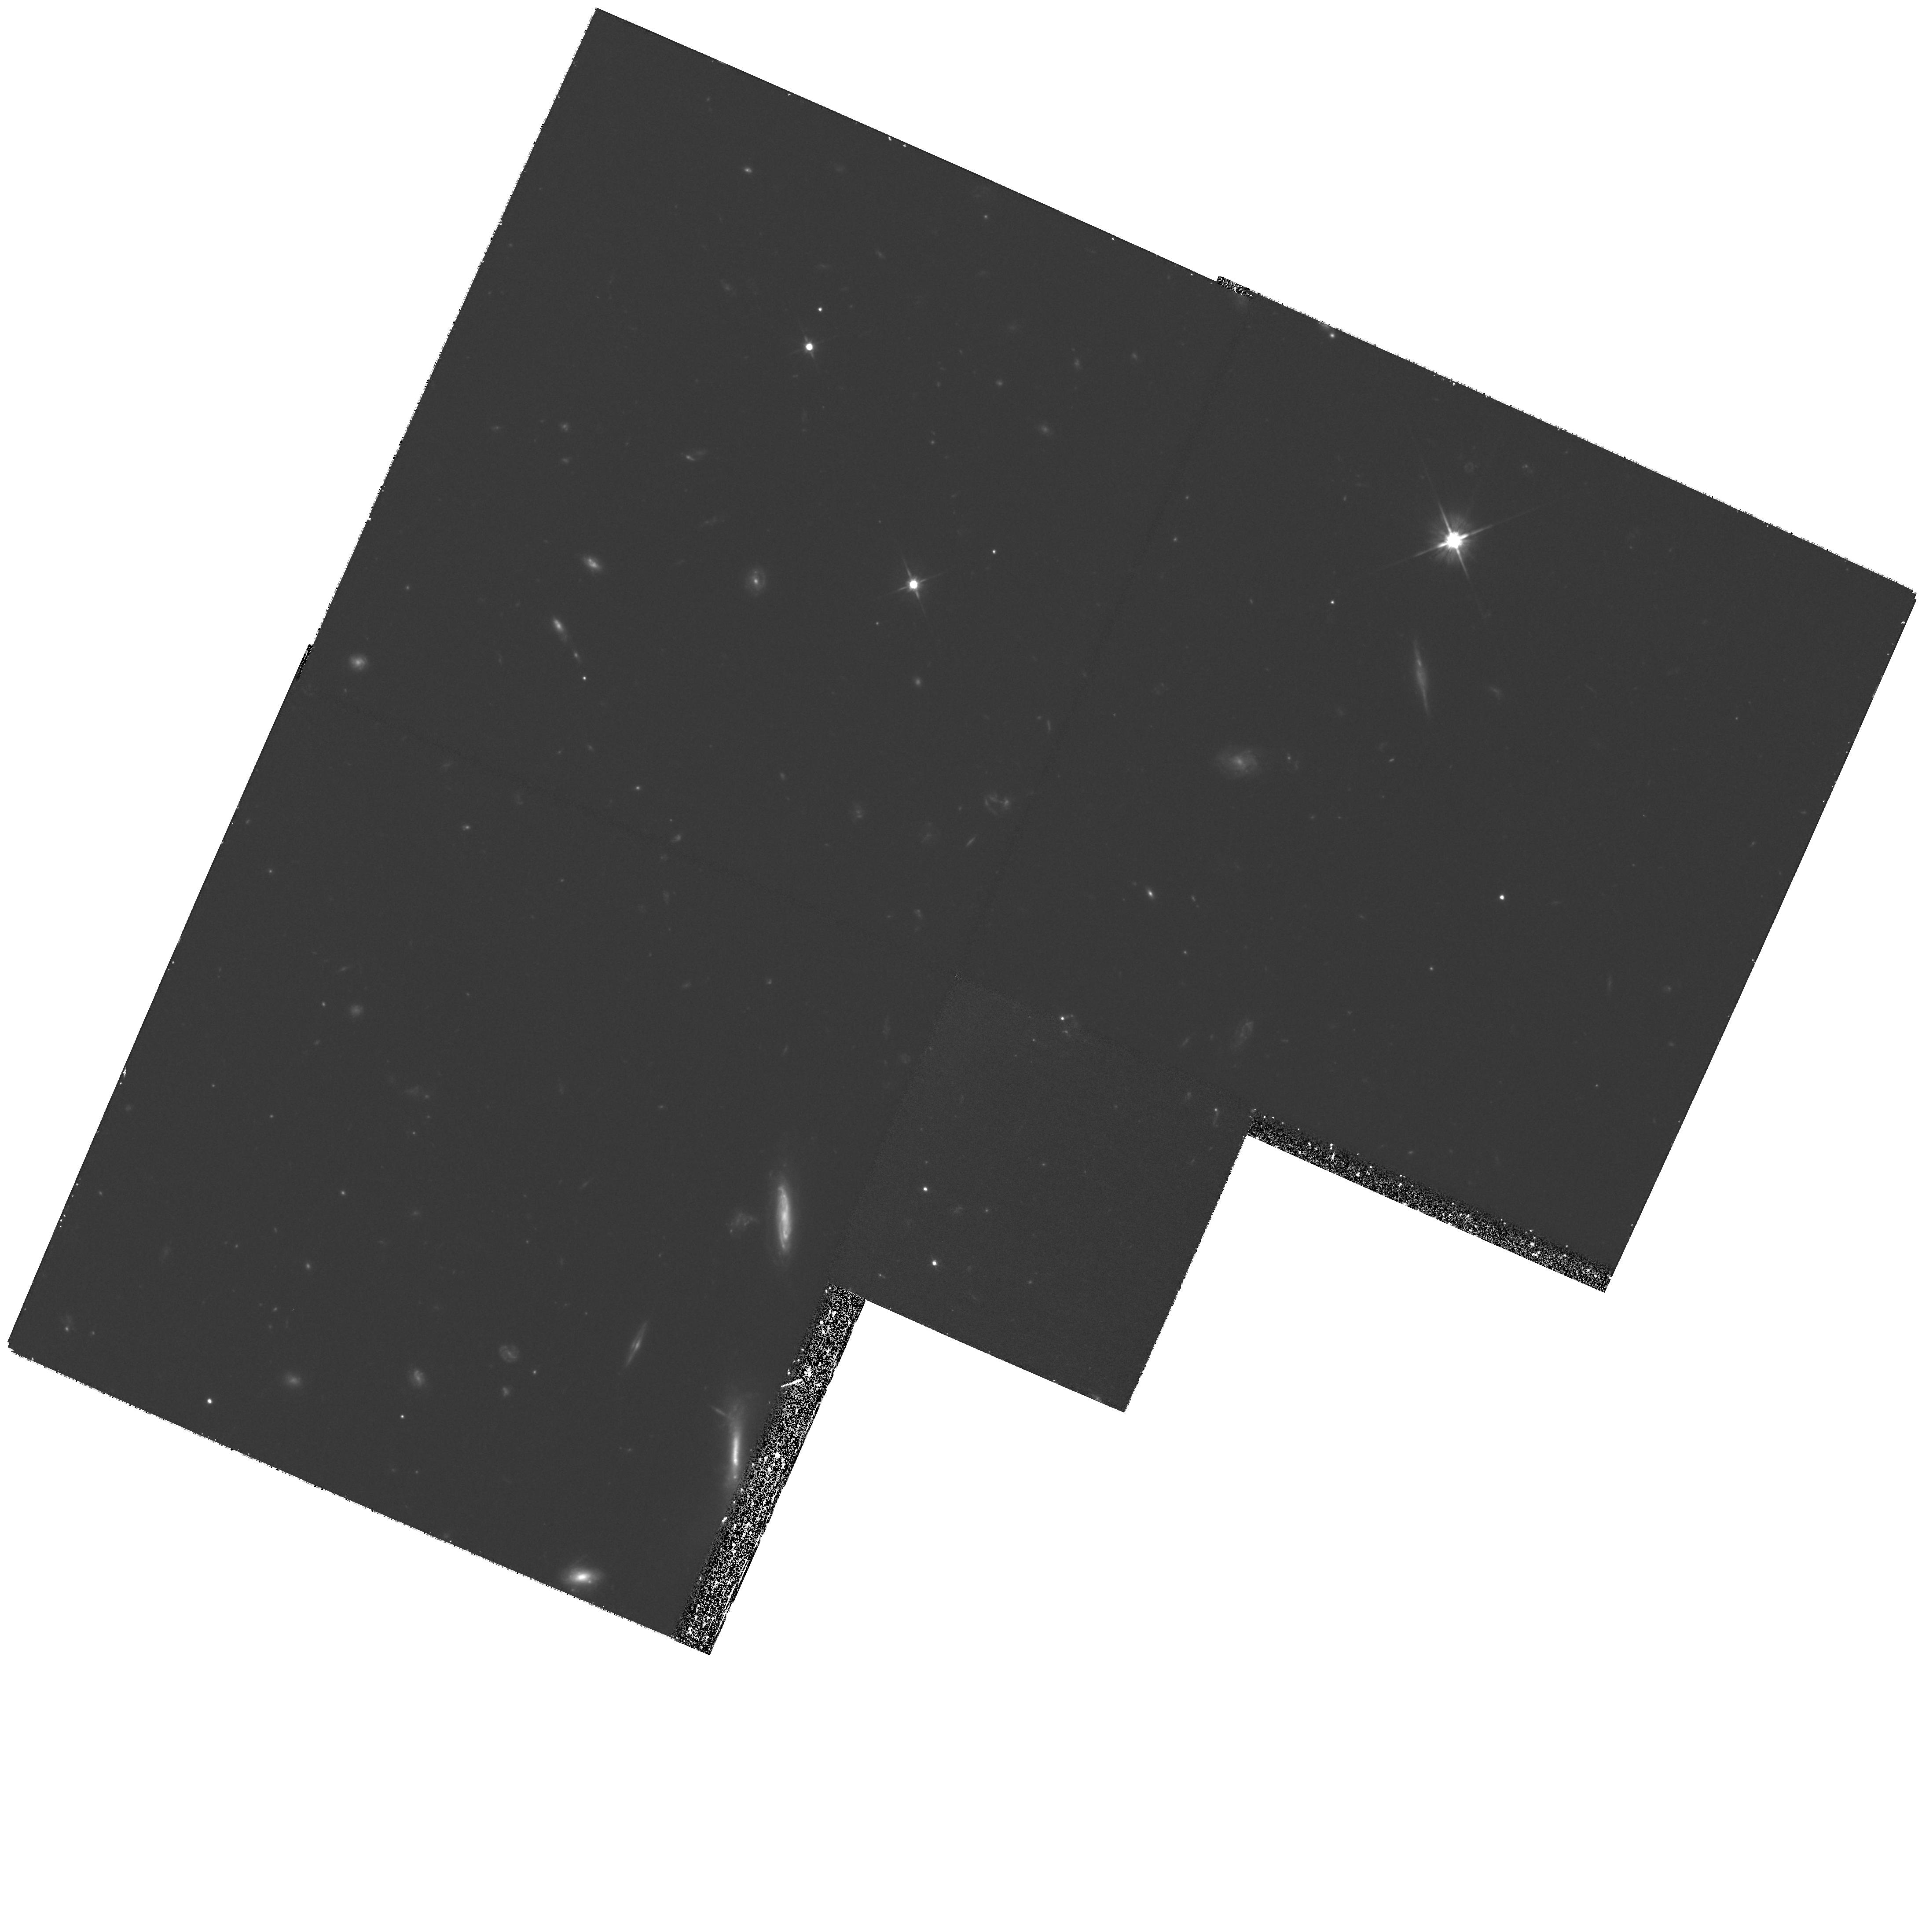
Target: FIELD-1417+52. Instrument: WFPC2/PC. Filter: F606W. Exposure: 2 h. Observation ID: hst_8698_74_wfpc2_pc_f606w_u65l74

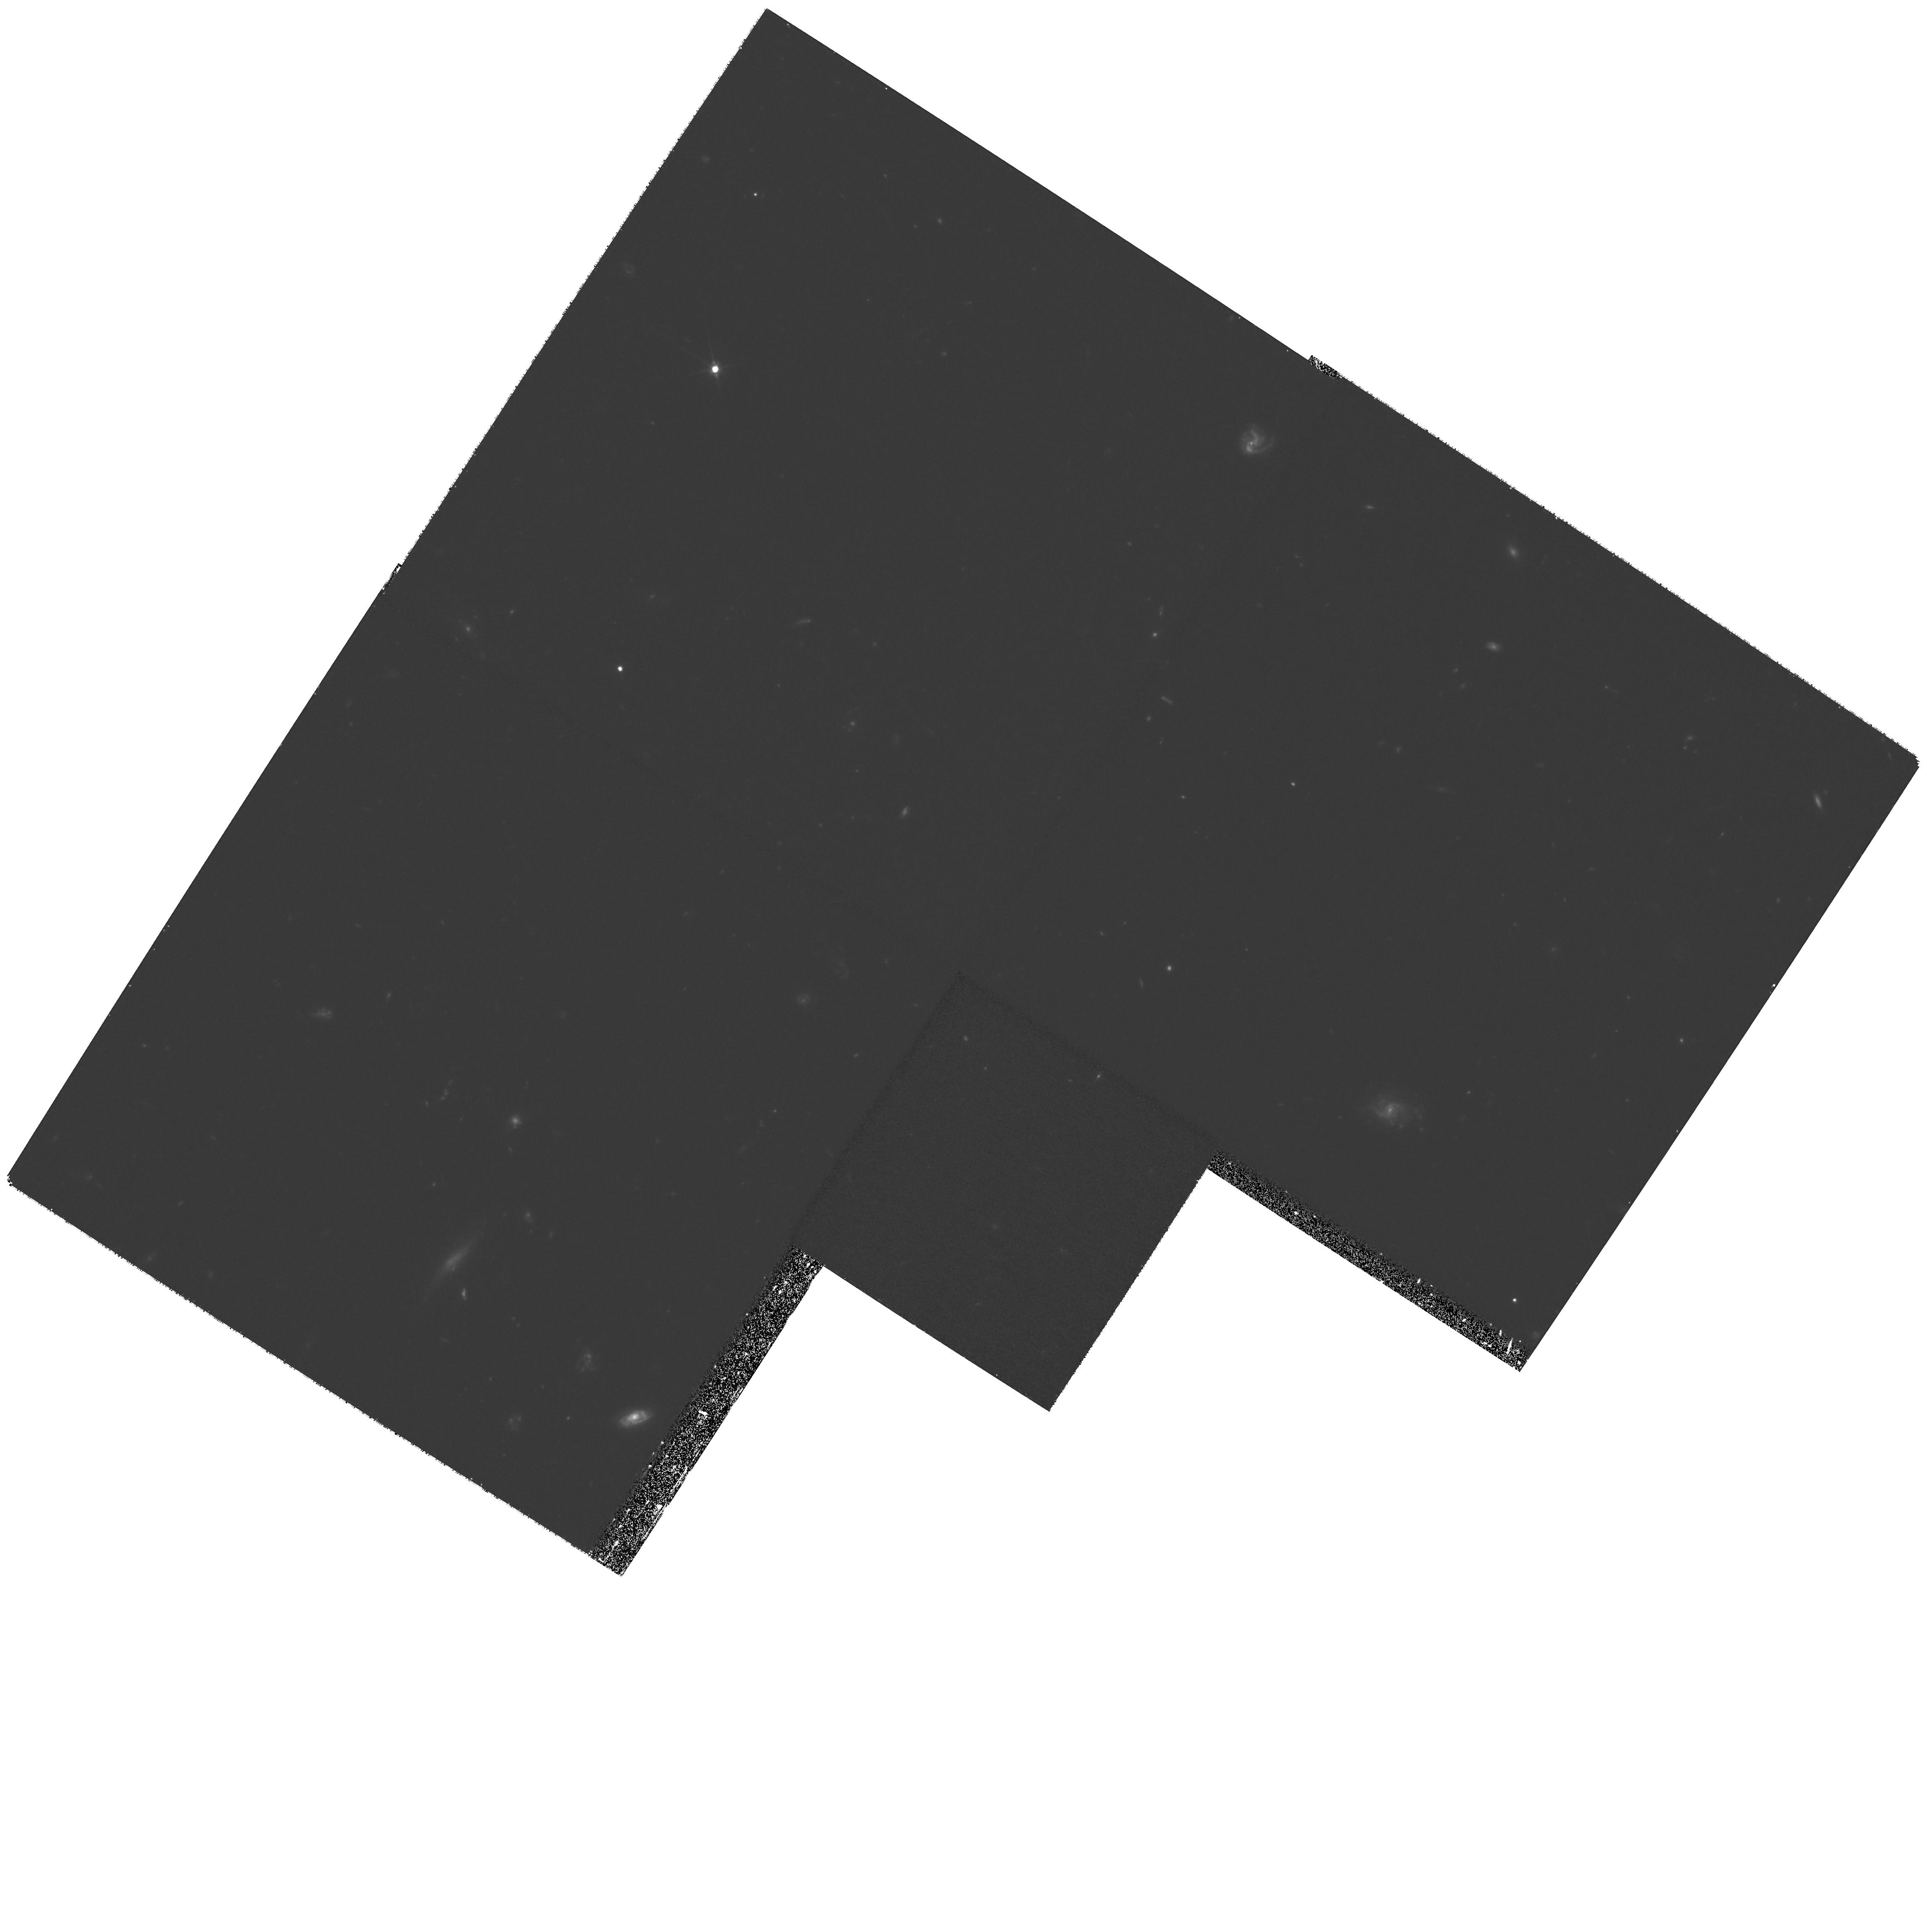
Target: FIELD-141731+522622. Instrument: WFPC2/PC. Filter: F606W. Exposure: 1.2 h. Observation ID: hst_8698_61_wfpc2_pc_f606w_u65l61

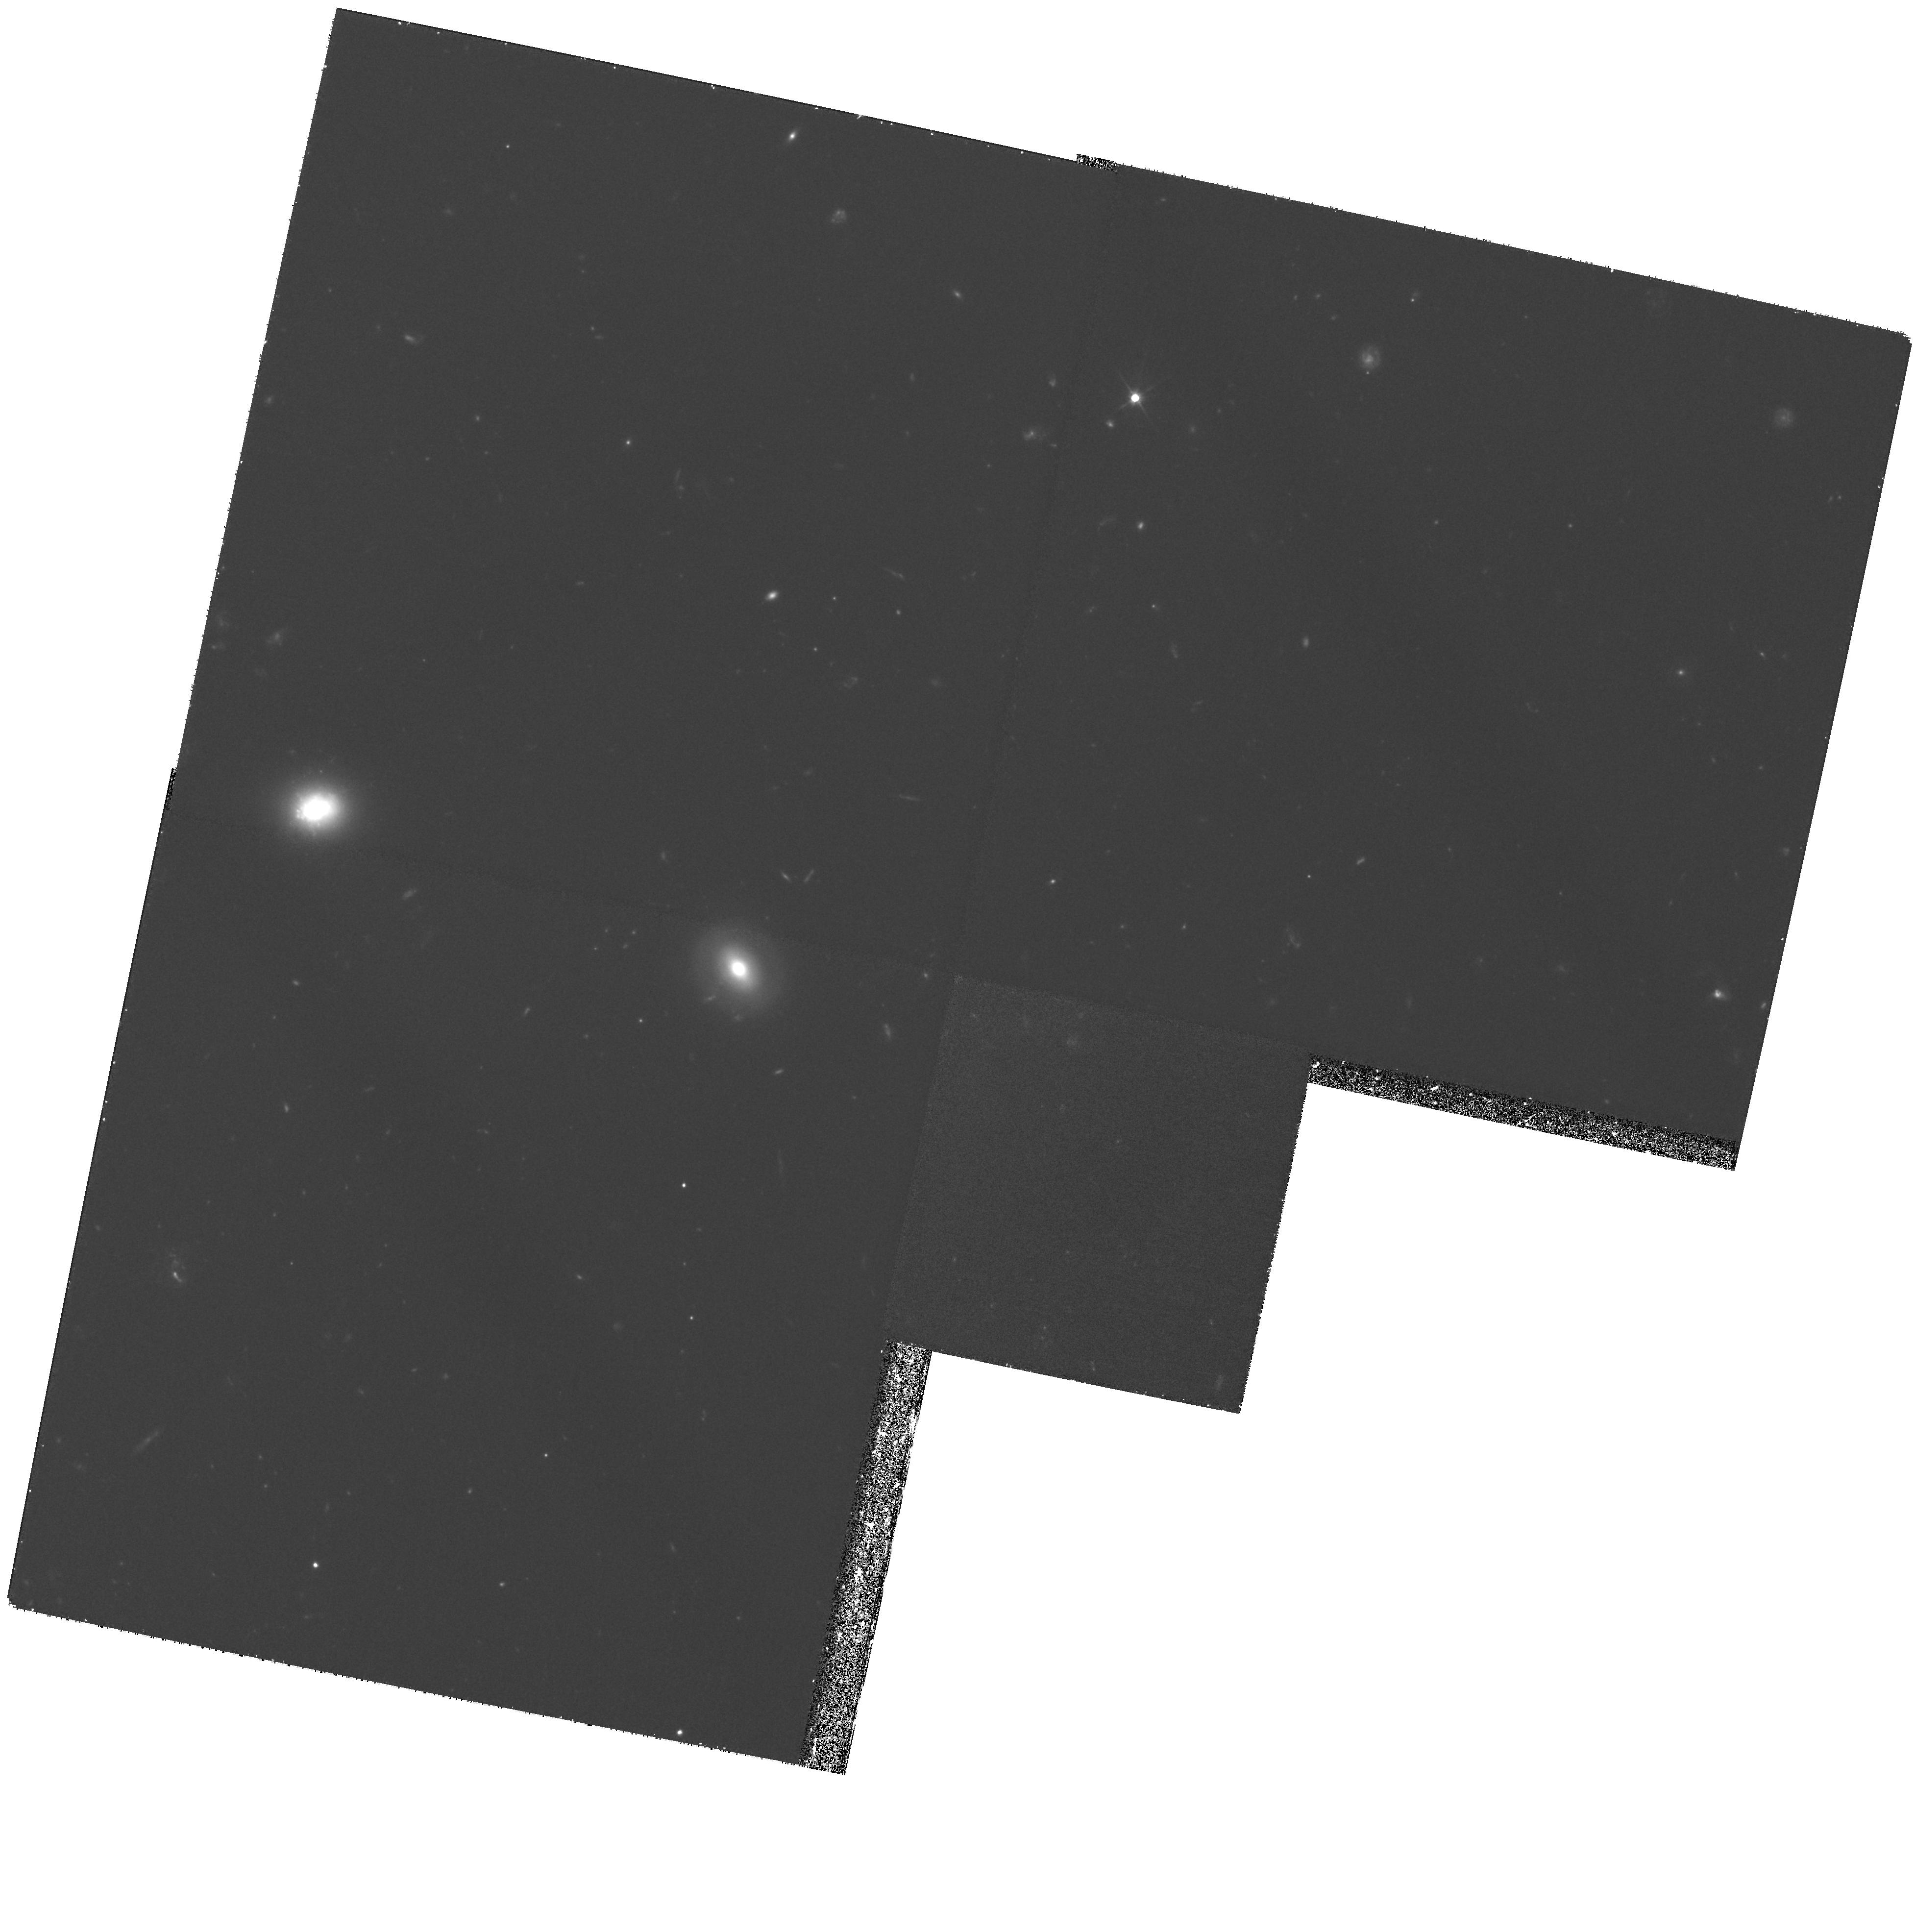
Target: FIELD-141757+523101. Instrument: WFPC2/PC. Filter: F606W. Exposure: 1.2 h. Observation ID: hst_8698_31_wfpc2_pc_f606w_u65l31

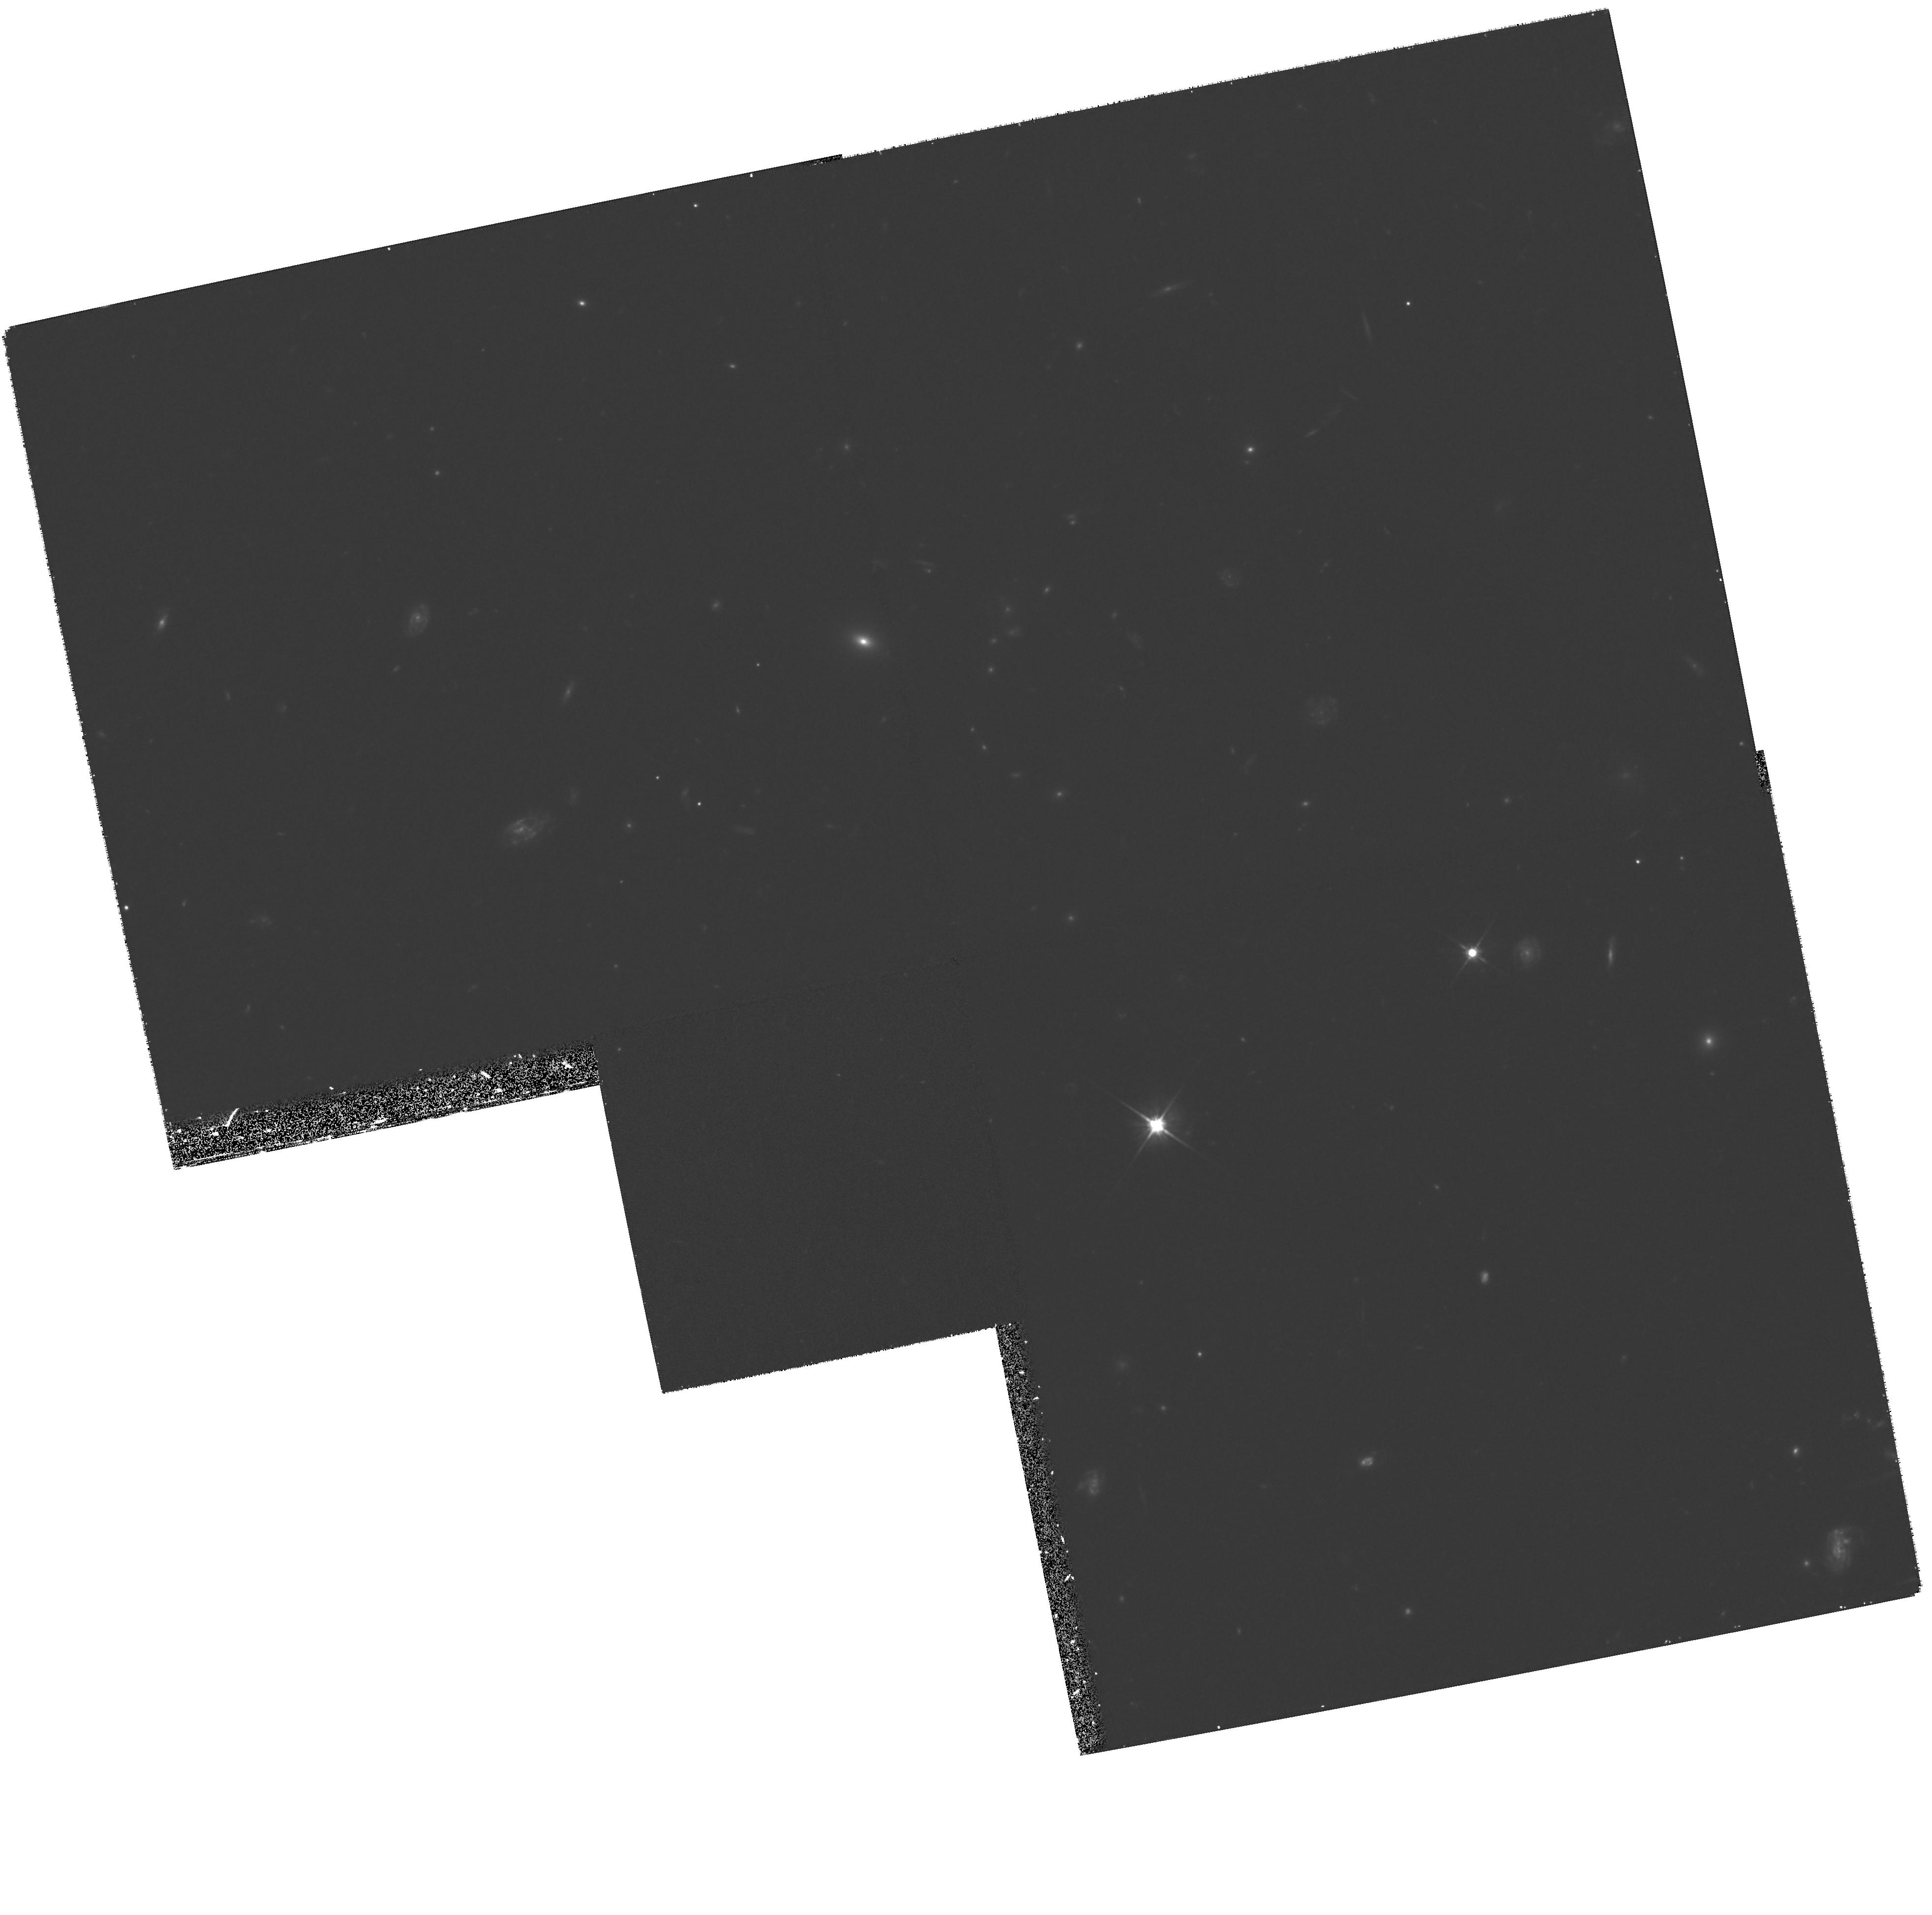
Target: FIELD-141619+521332. Instrument: WFPC2/PC. Filter: F606W. Exposure: 1.2 h. Observation ID: hst_8698_10_wfpc2_pc_f606w_u65l10

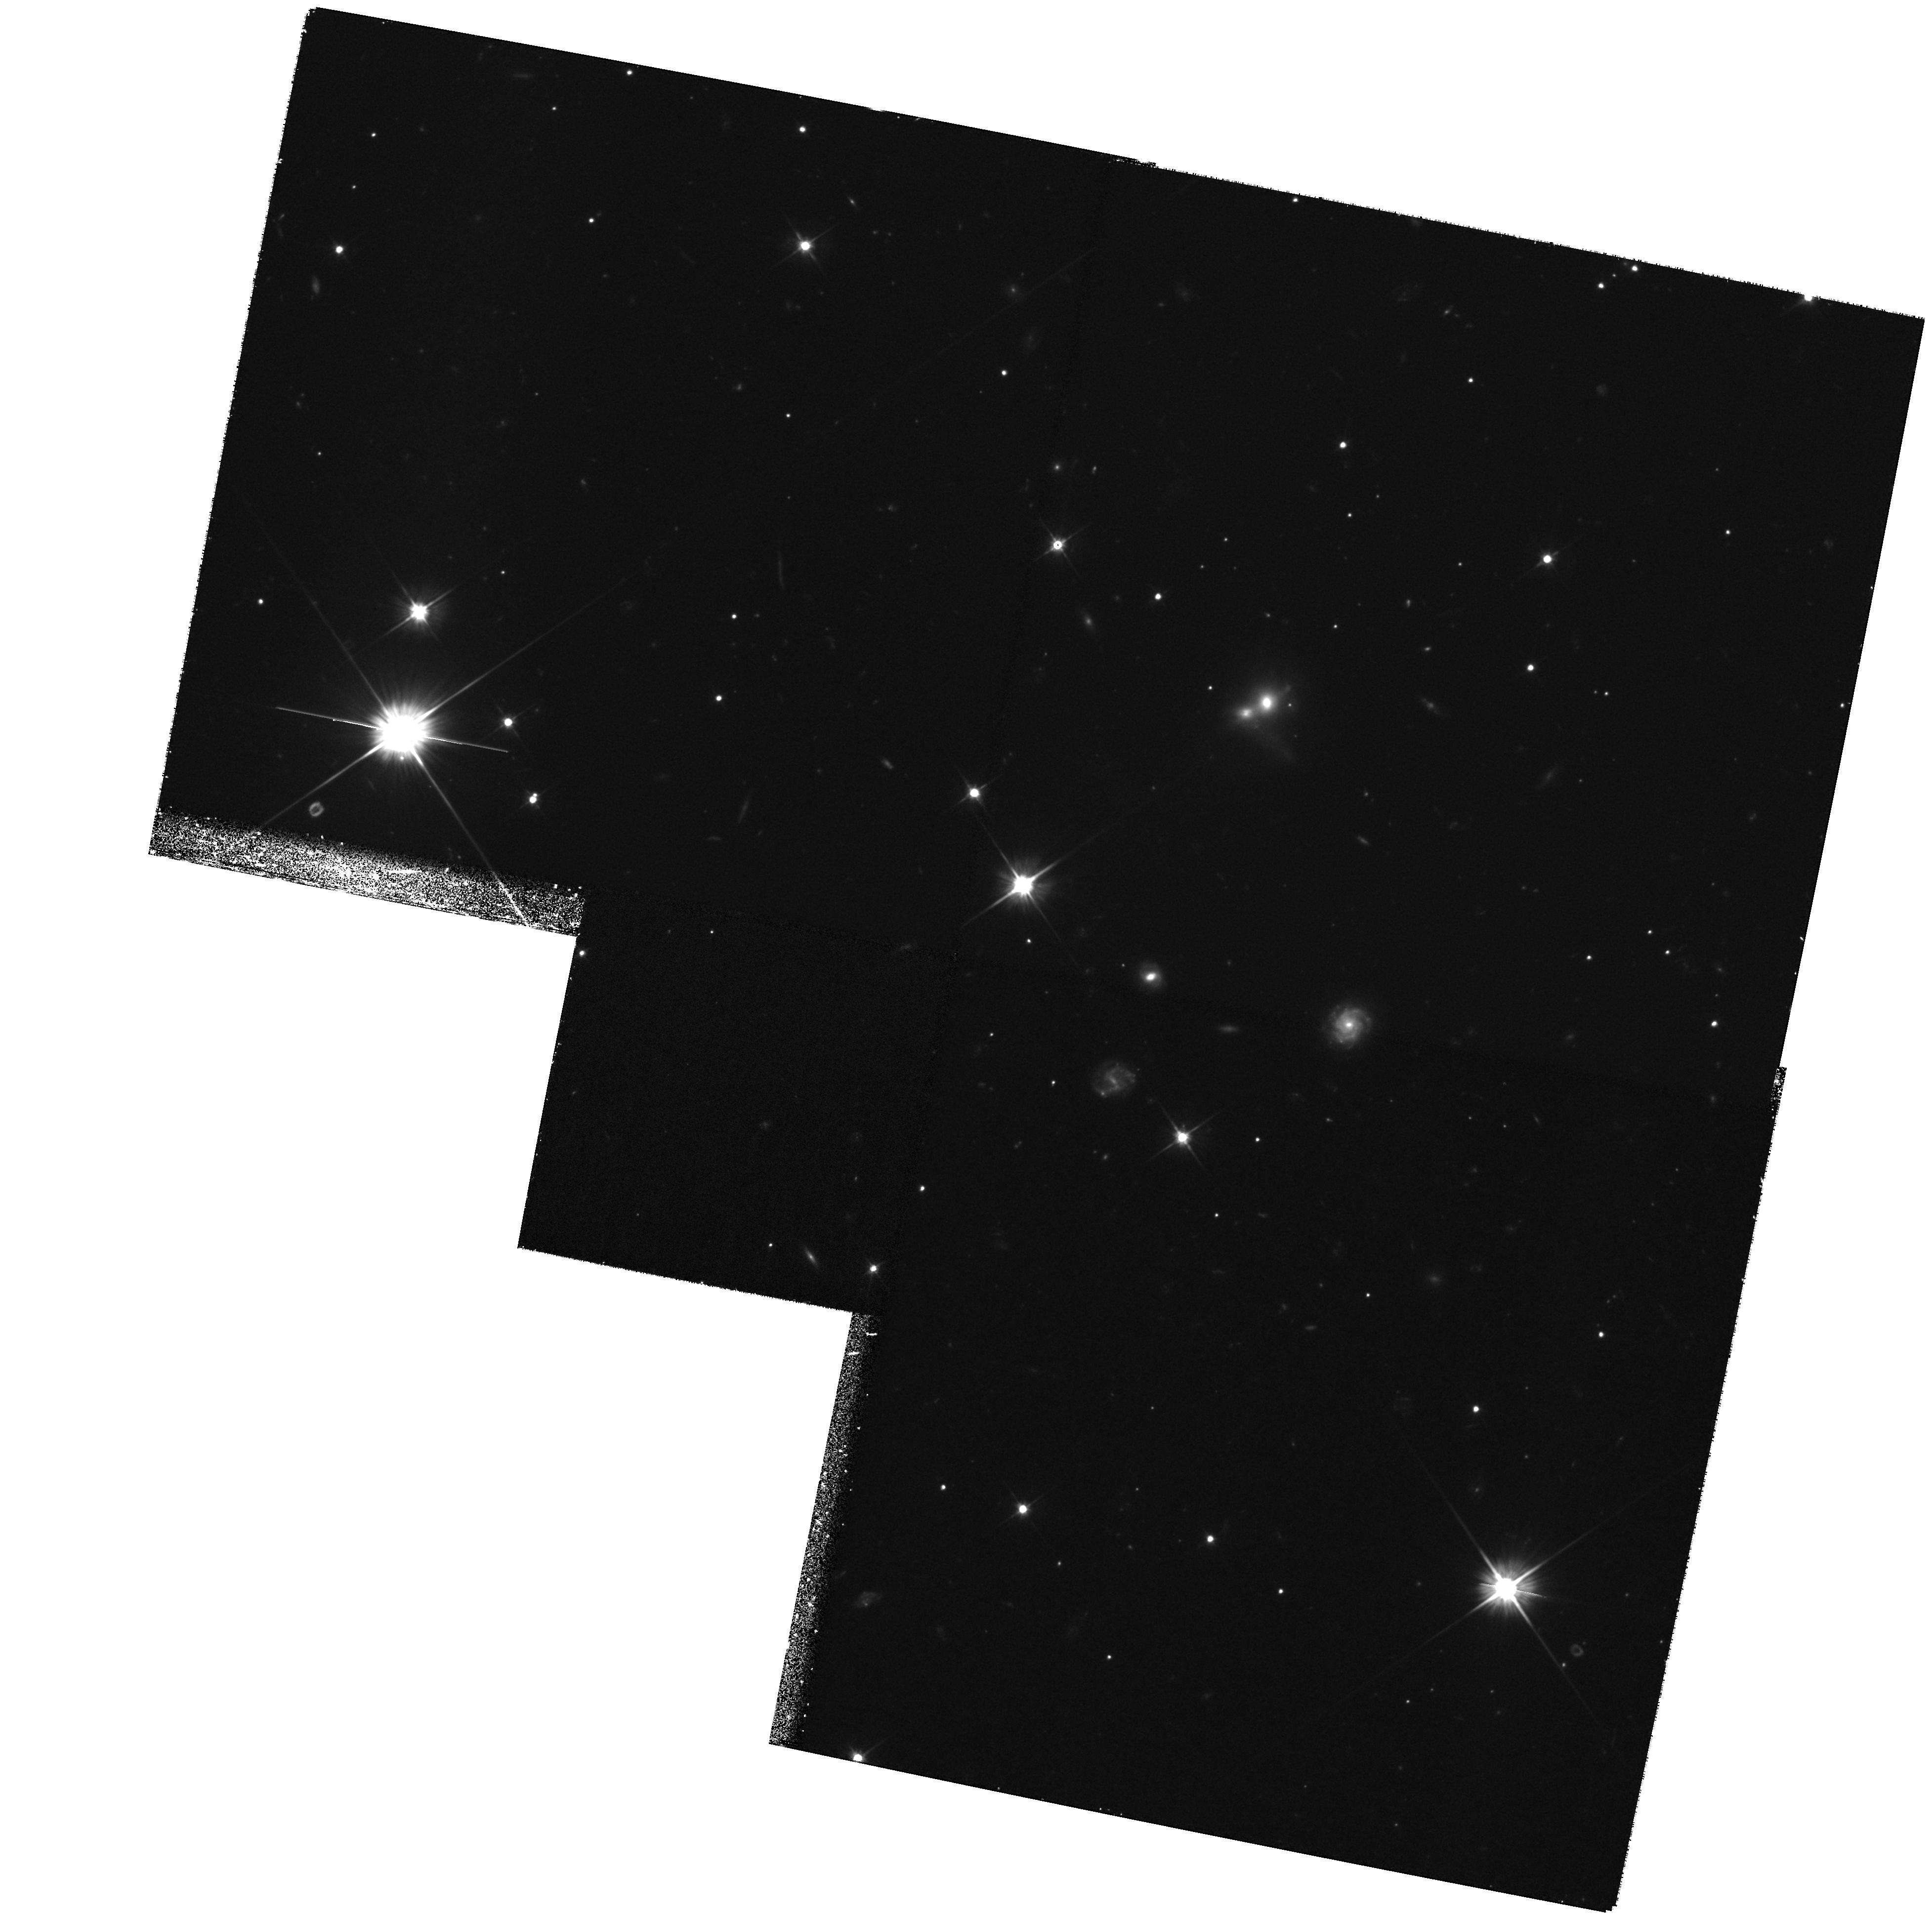
Target: FIELD-2150+28. Instrument: WFPC2/PC. Filter: F606W. Exposure: 1.8 h. Observation ID: hst_8698_27_wfpc2_pc_f606w_u65l27

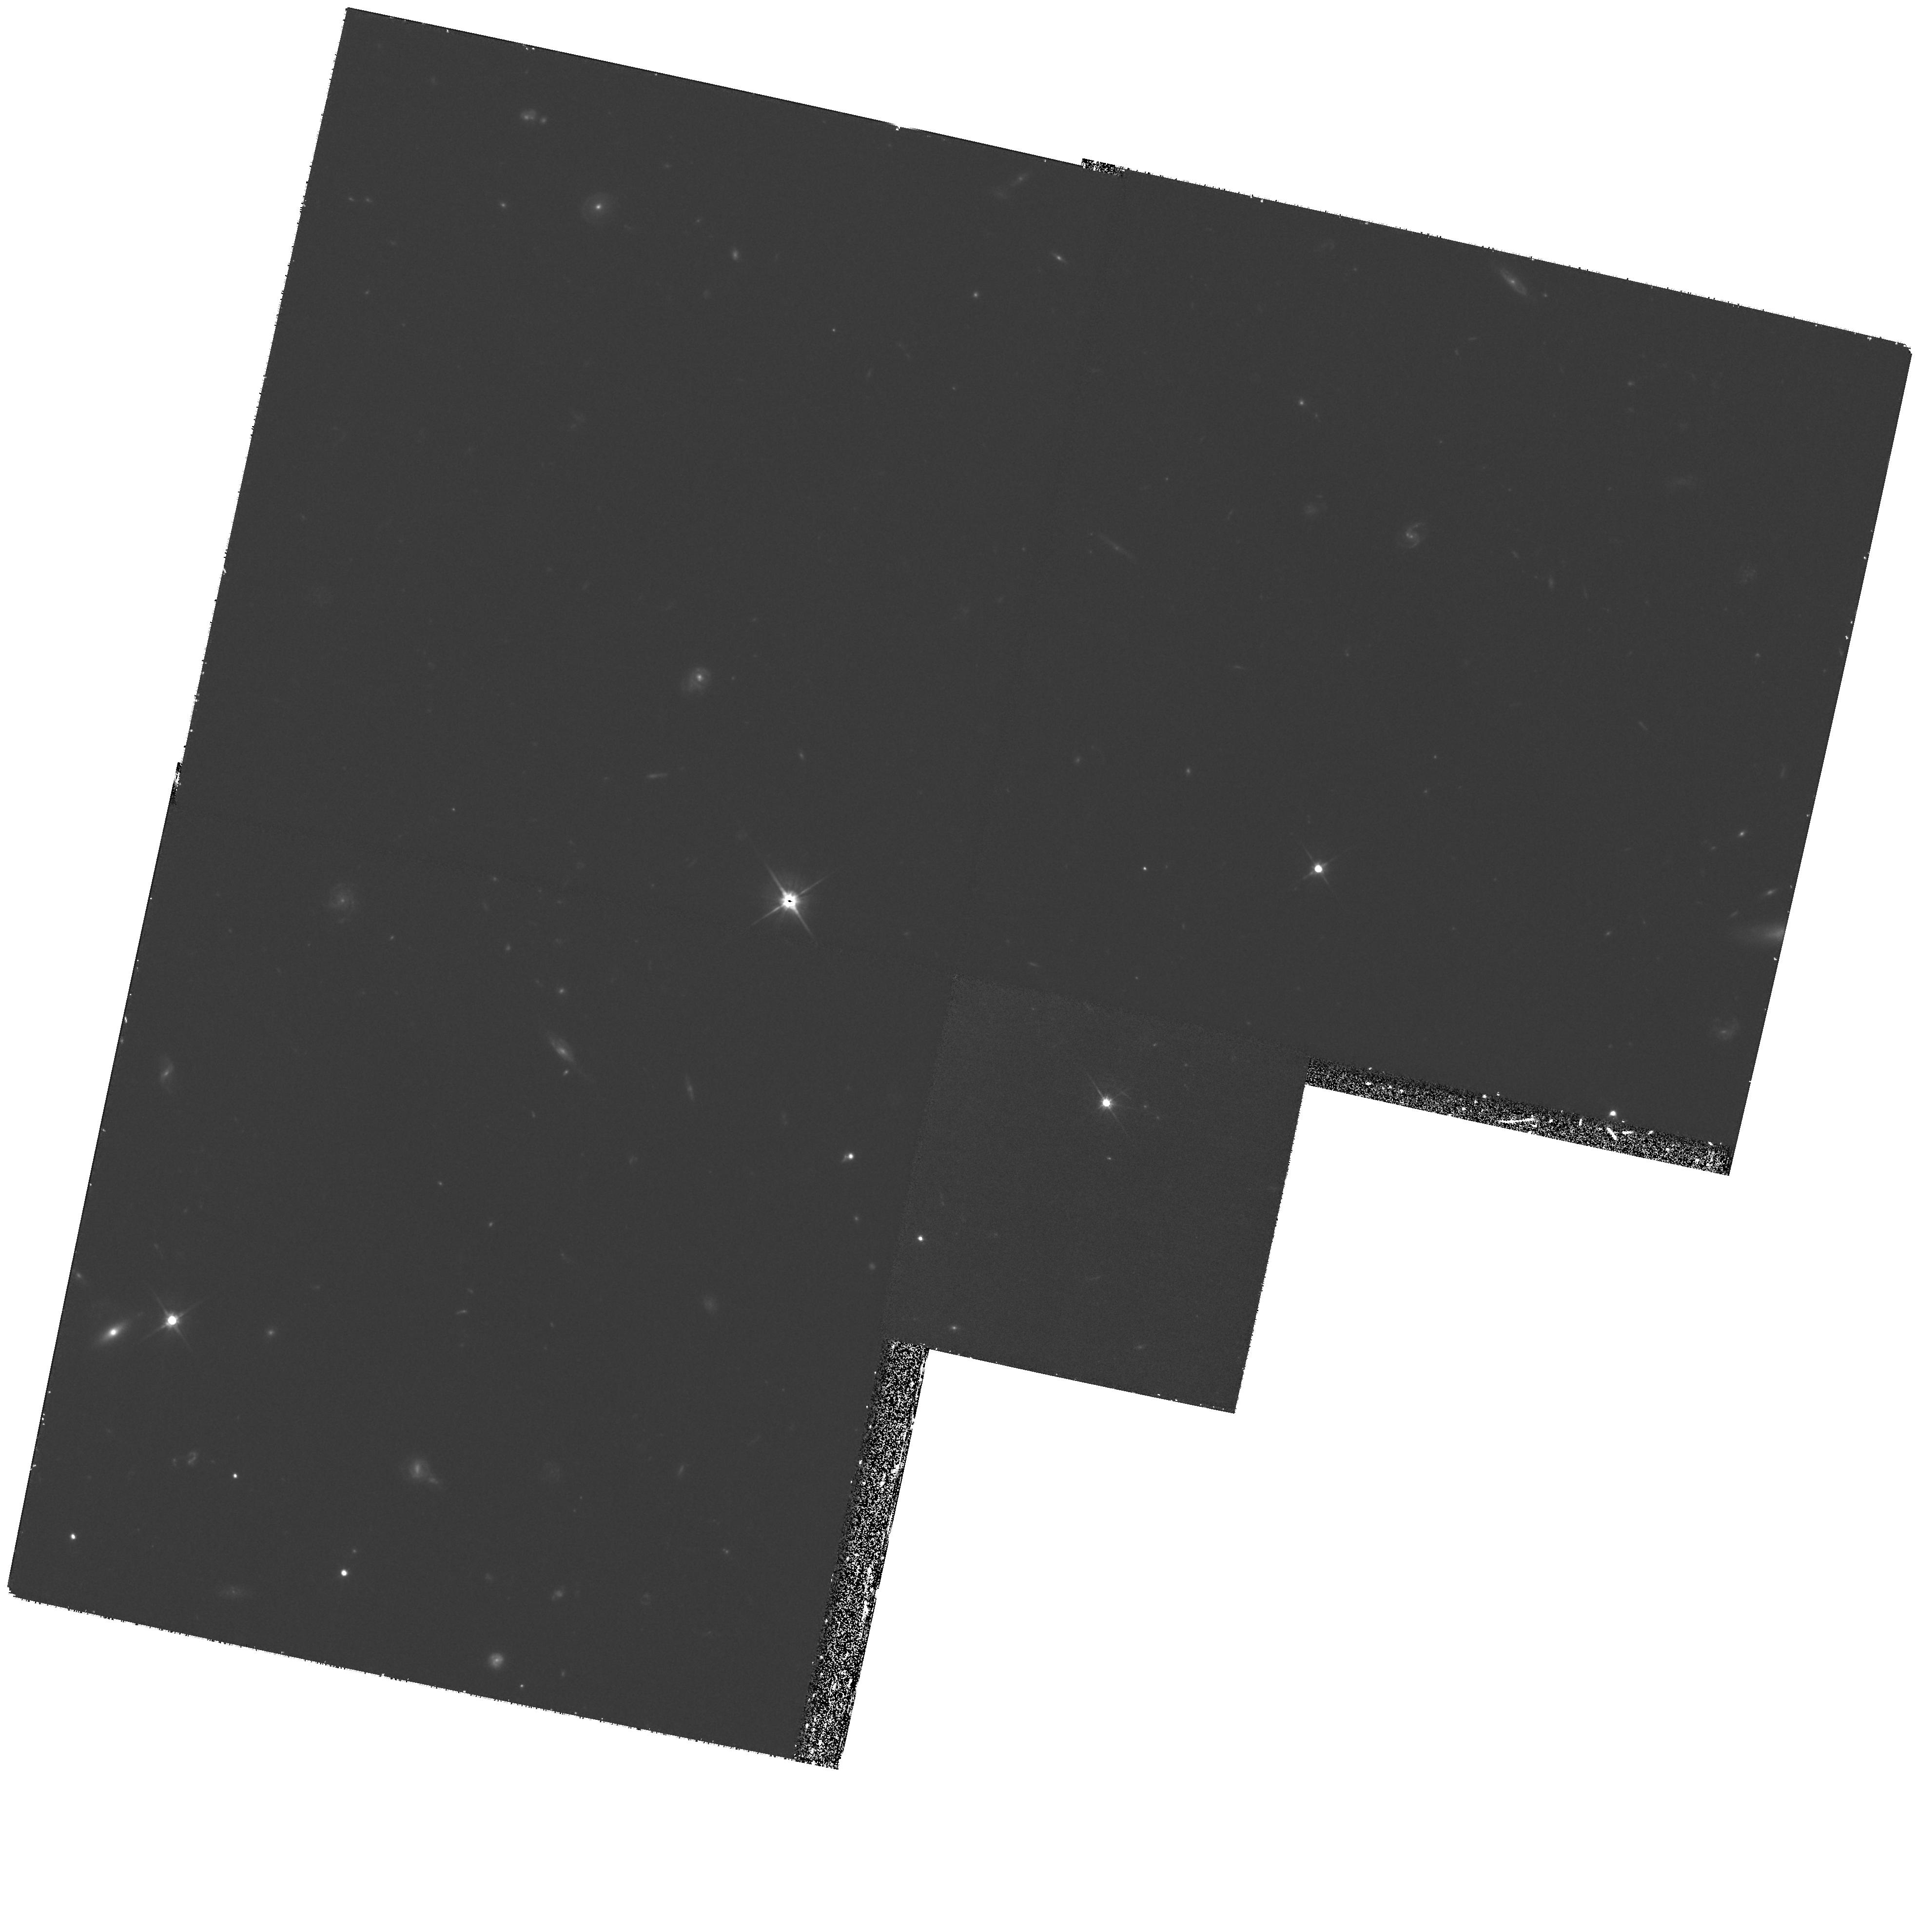
Target: FIELD-141540+520631. Instrument: WFPC2/PC. Filter: F606W. Exposure: 1.2 h. Observation ID: hst_8698_54_wfpc2_pc_f606w_u65l54

Identification of the Galaxys Missing Mass (PI: Mould, Jeremy R.)

The nature of dark matter is one of the key astrophysical questions of the day. The existence of dark matter and its dynamical dominance in the outer parts of our Galaxy and spiral galaxies with flat rotation curves is well established. The MACHO project has identified ~half of the Milky Way's dark matter with stellar objects of ~0.5 M_sun, probably white dwarfs. But the location of the microlensing in the halo is disputed. Ibata et al (astroph-9908270) have detected two candidate halo white dwarfs of L/L_sun ~ 10^-5 in the Hubble Deep Field with 25 +/- 5 mas/year proper motions. They argue that this could be the missing mass. We propose to make second epoch observations of 20 WFPC2 fields in the Groth parallel program. If Ibata et al are correct, we expect to see five times the number of white dwarfs, at half the distance, with twice the proper motions, and ~three times the time baseline. The angular shift of these objects will be ~300 mas, readily detected with WFPC2. In addition, the detected objects will be bright enough for low dispersion spectroscopy with large telescopes. If we confirm the Ibata et al result, quantitative constraints will be put on the fraction of the Galaxy's missing mass in this new stellar population.